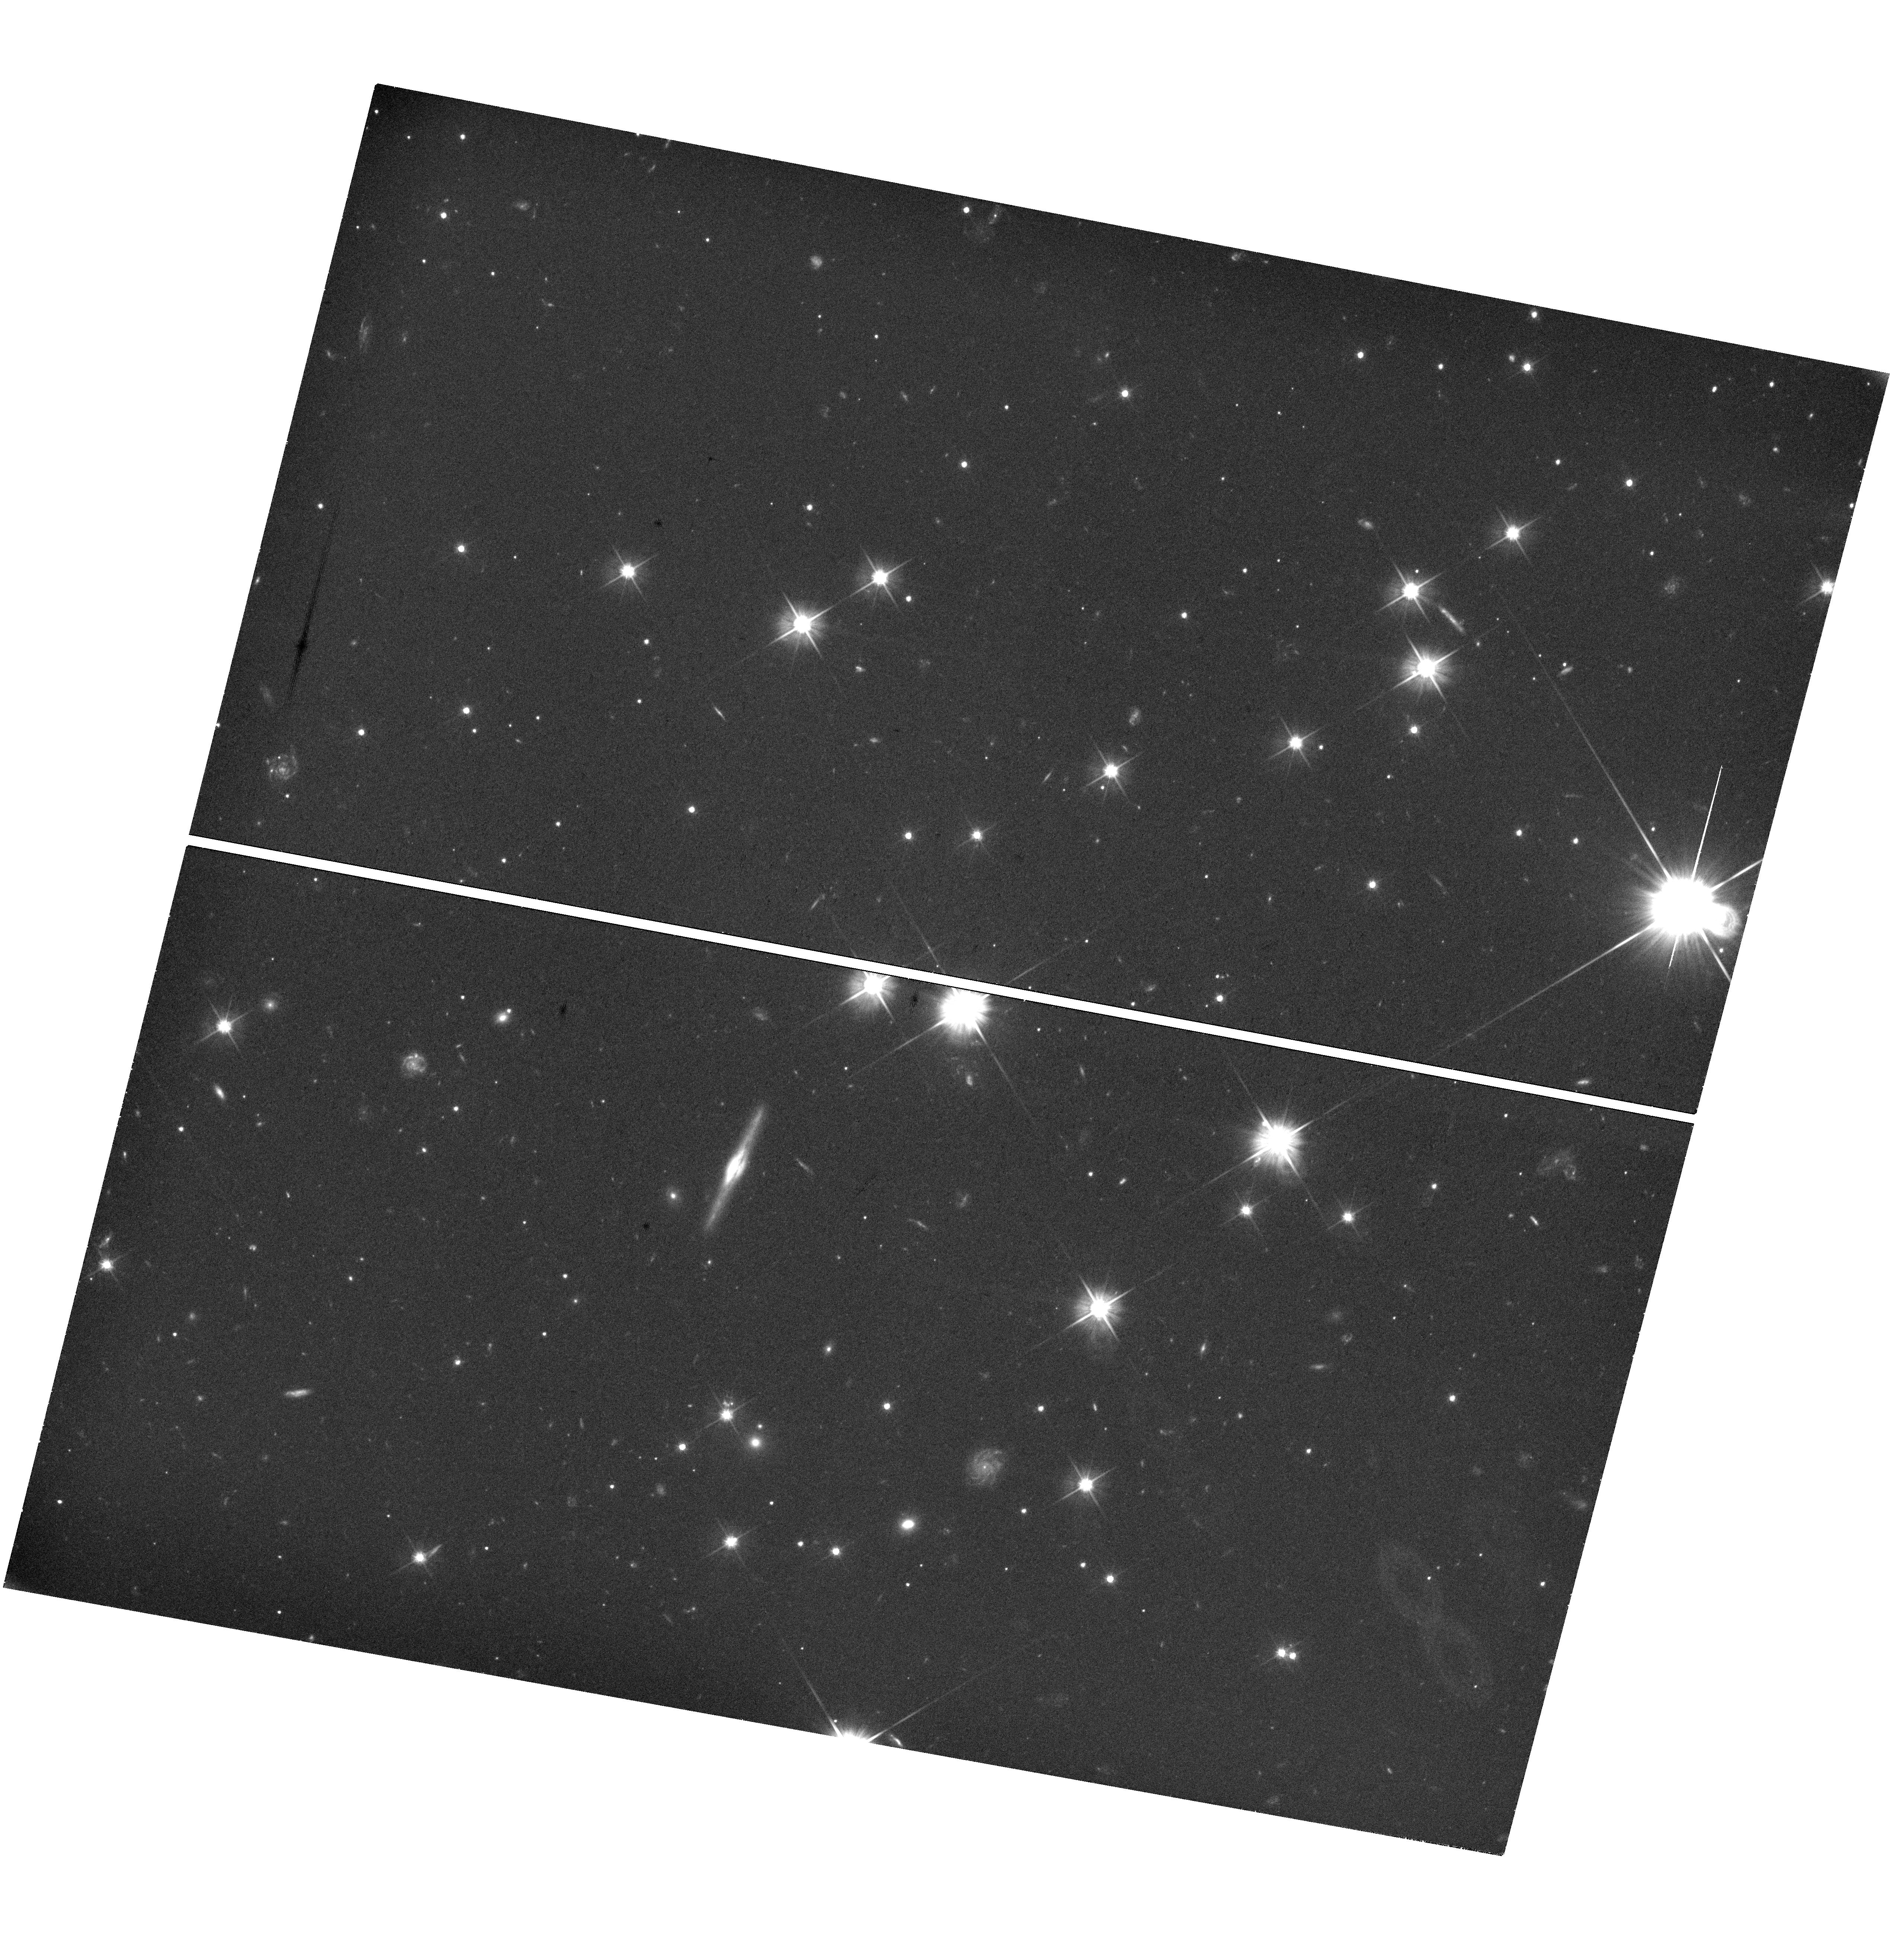
Target: GRB241026A
Instrument: WFC3/UVIS
Filter: F606W
Exposure: 1.2 h
Observation ID: hst_17472_h9_wfc3_uvis_f606w_if93h9

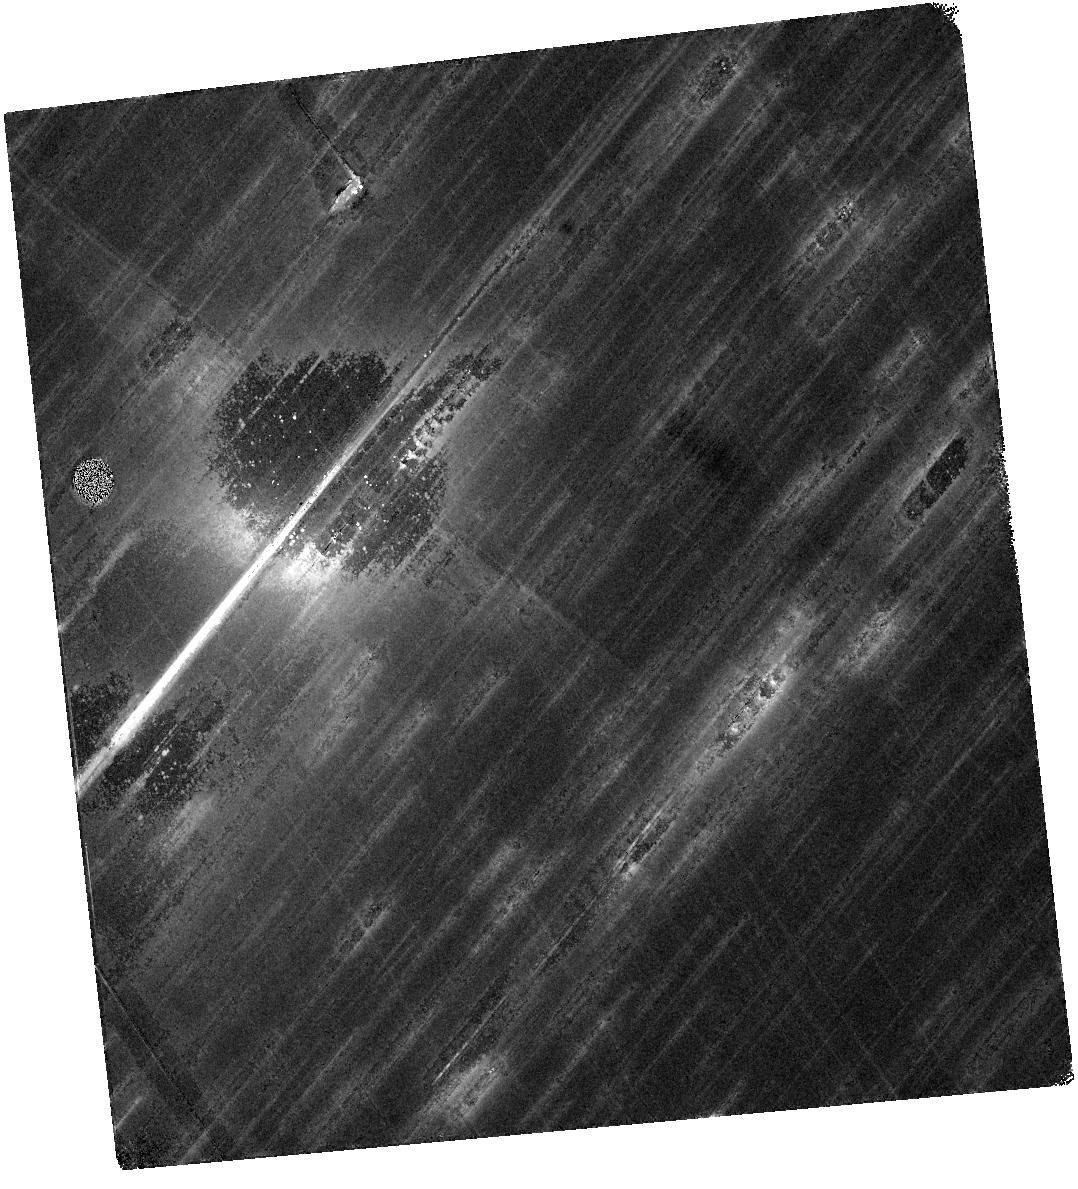
Target: GRB230818A
Instrument: WFC3/IR
Filter: F140W
Exposure: 37 min
Observation ID: hst_17472_m3_wfc3_ir_f140w_if93m3

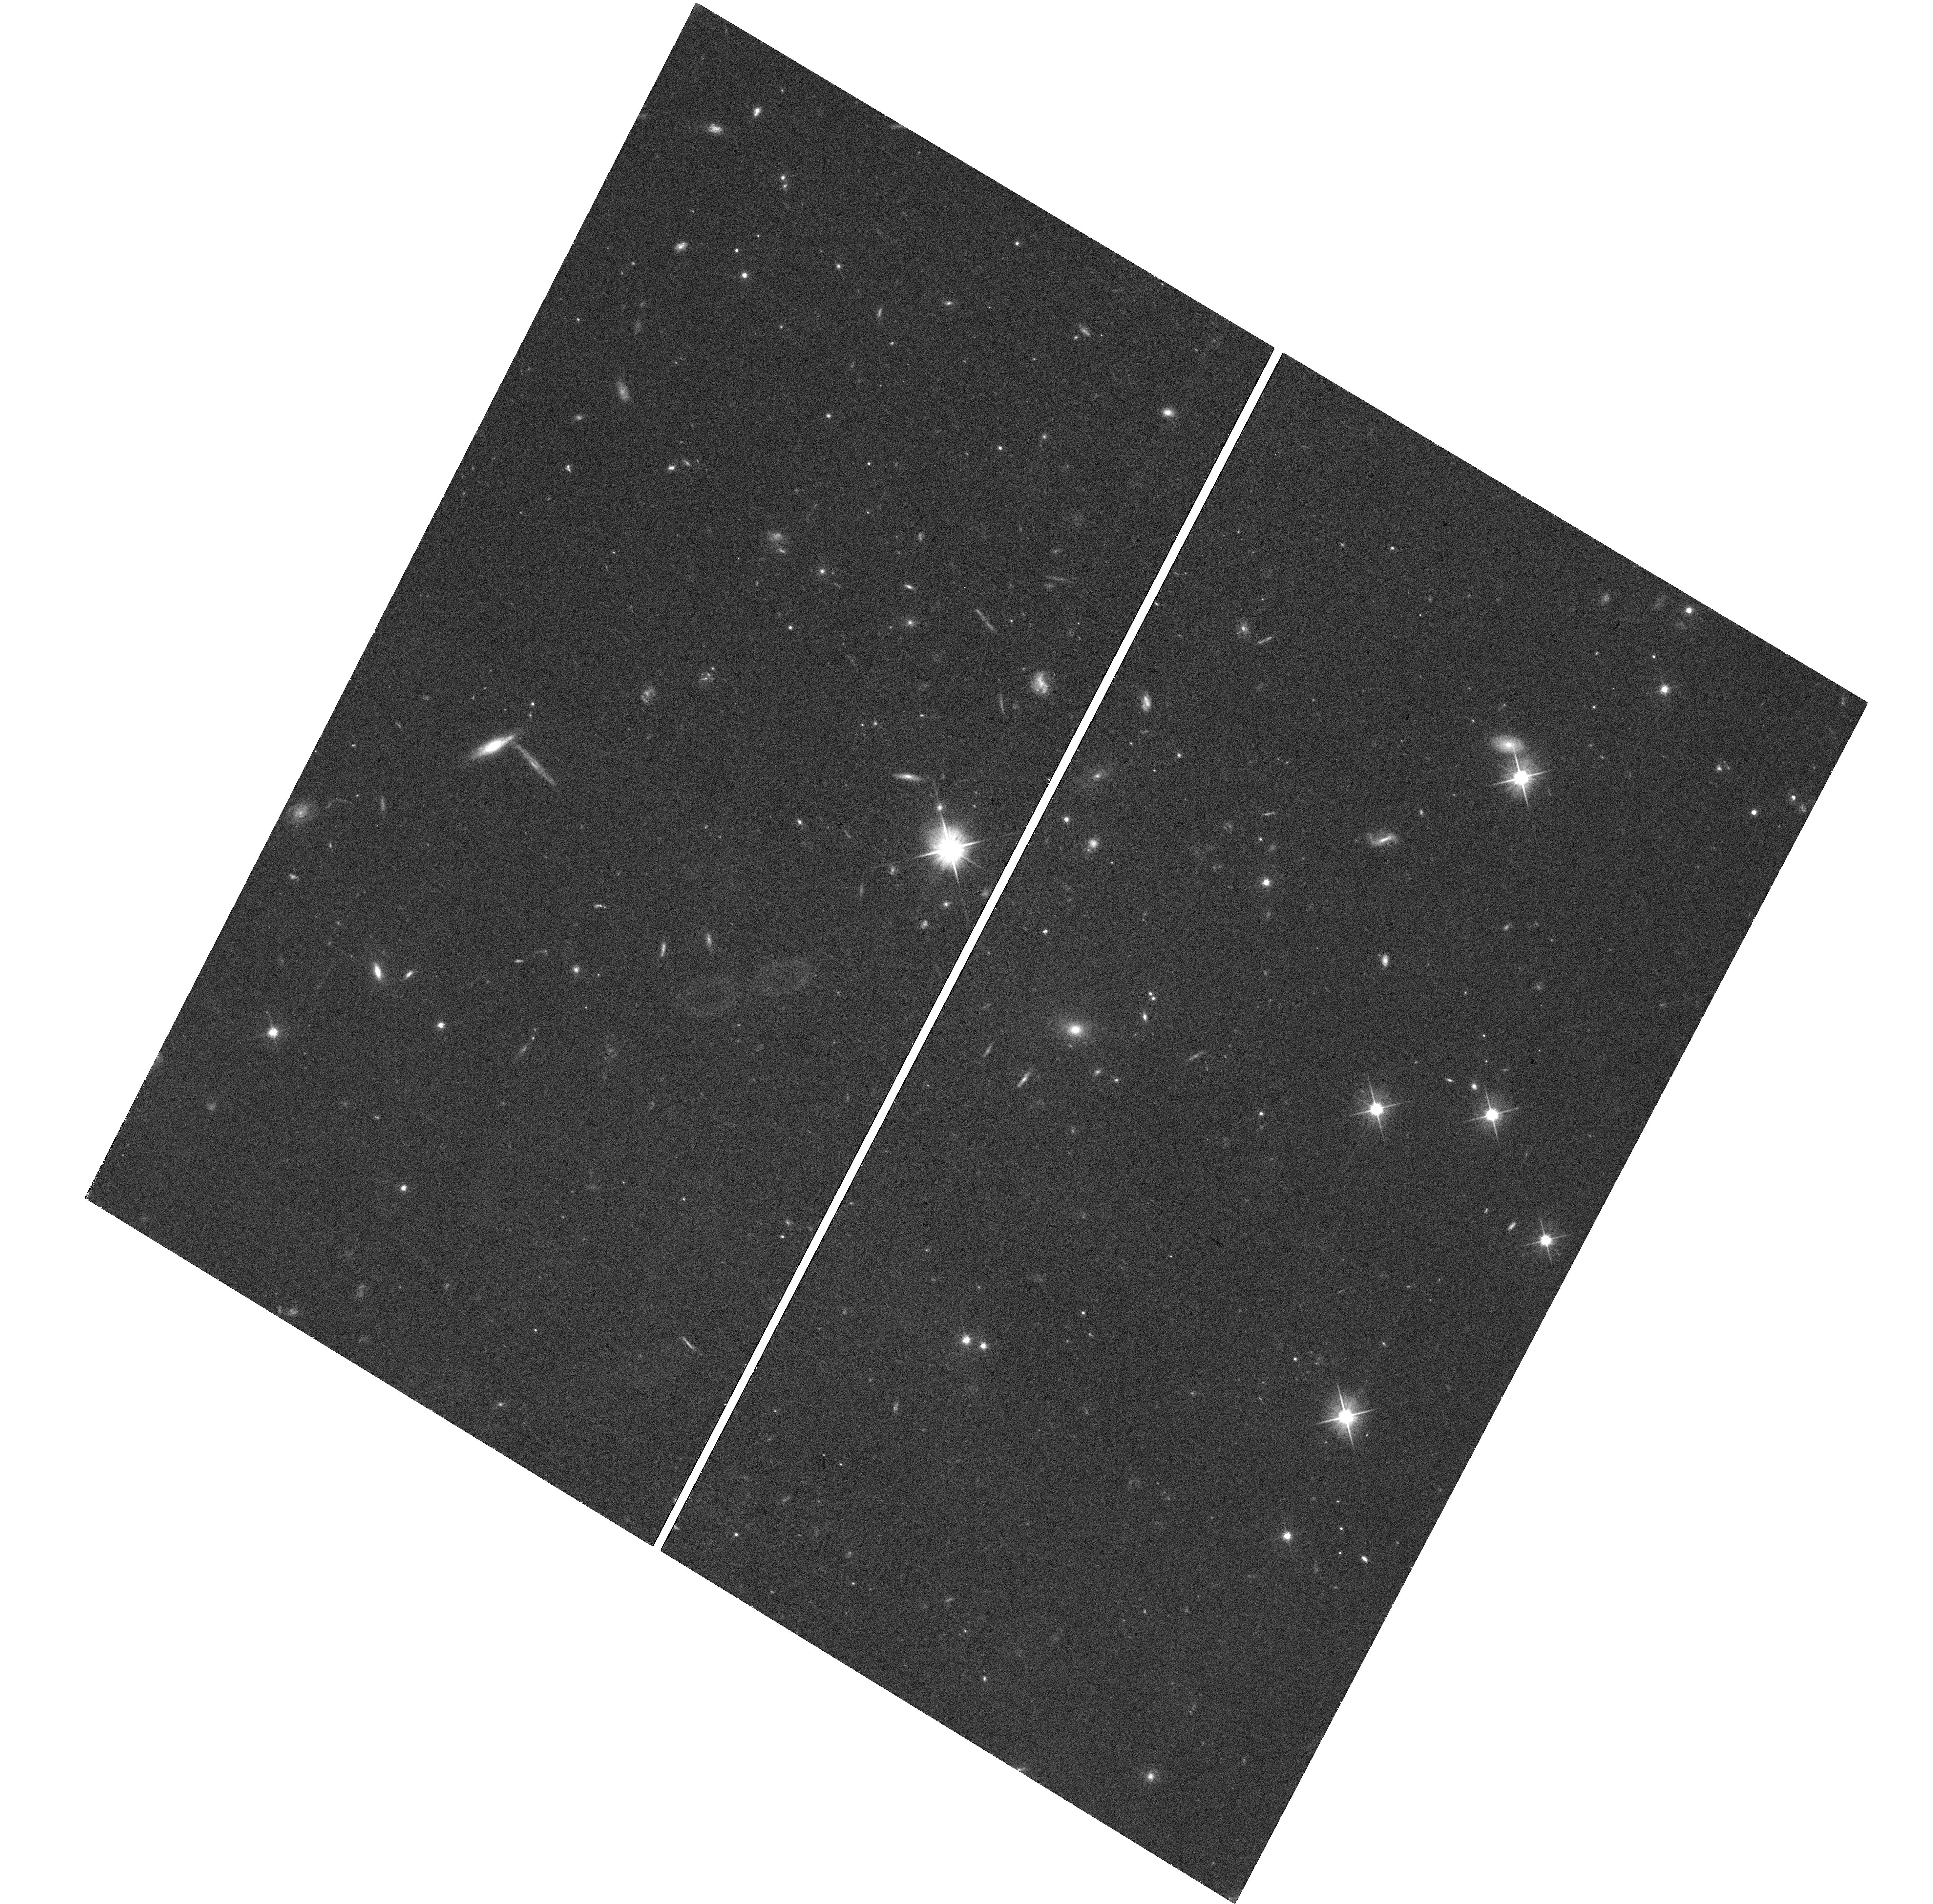
Target: GRB240801A
Instrument: WFC3/UVIS
Filter: F606W
Exposure: 36 min
Observation ID: hst_17472_l2_wfc3_uvis_f606w_if93l2

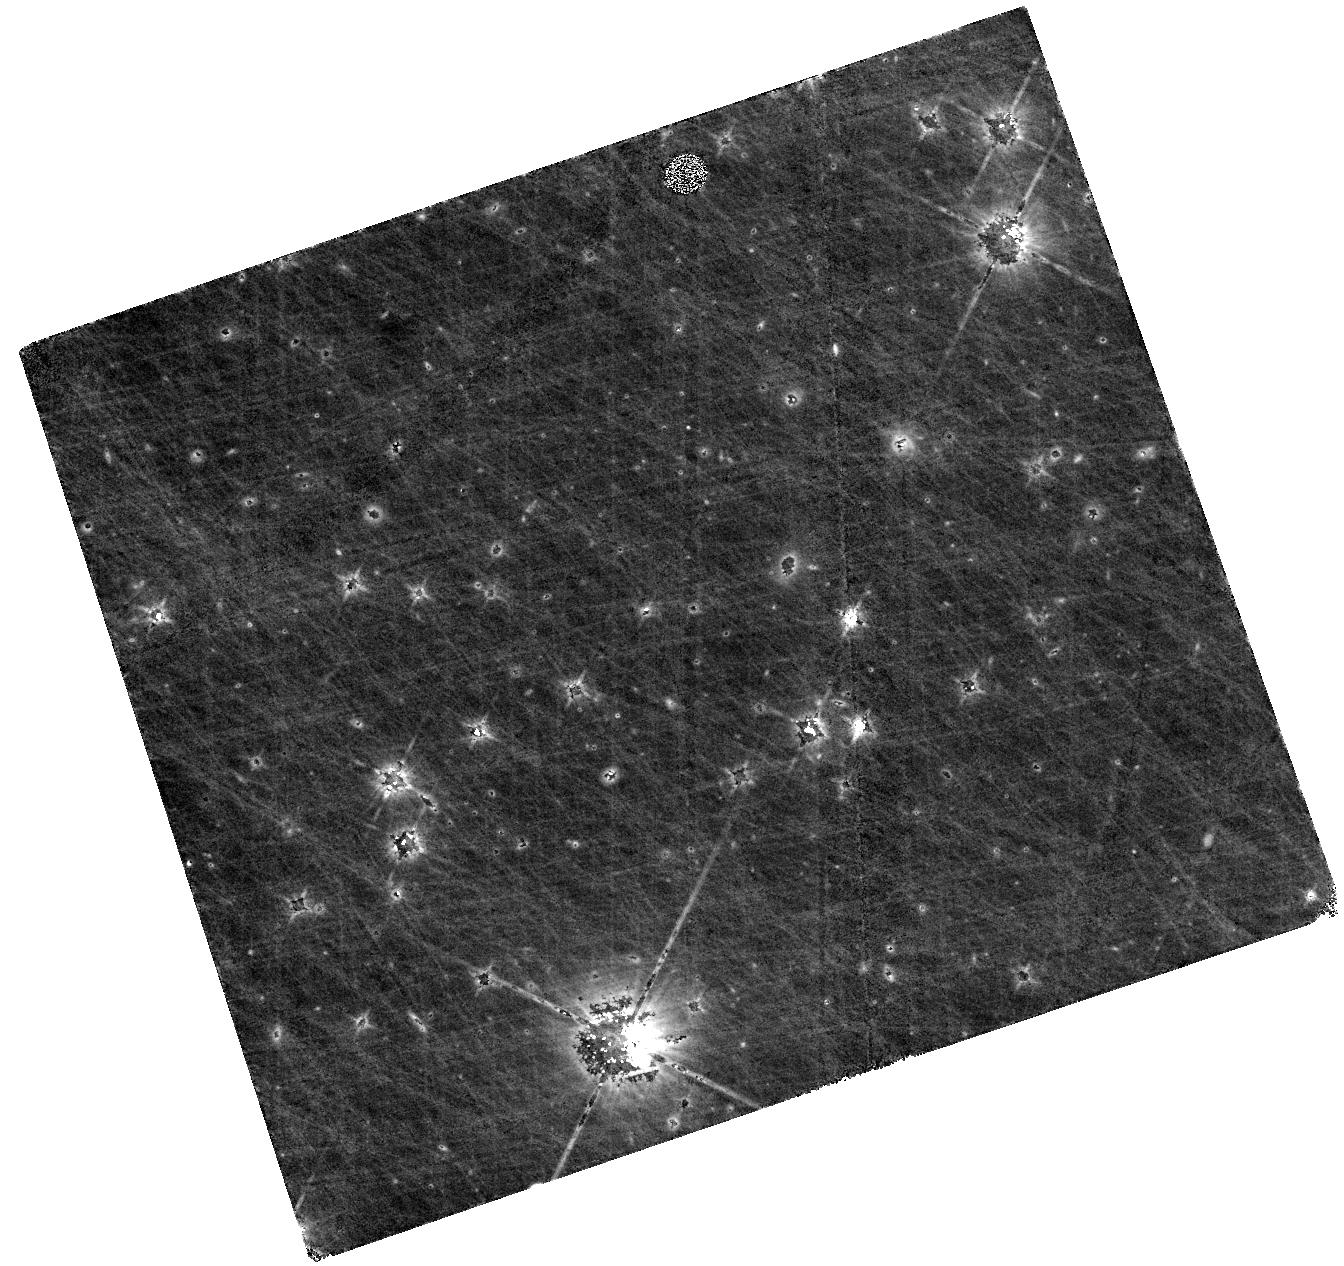
Target: GRB241026A
Instrument: WFC3/IR
Filter: F160W
Exposure: 1.1 h
Observation ID: hst_17472_h5_wfc3_ir_f160w_if93h5

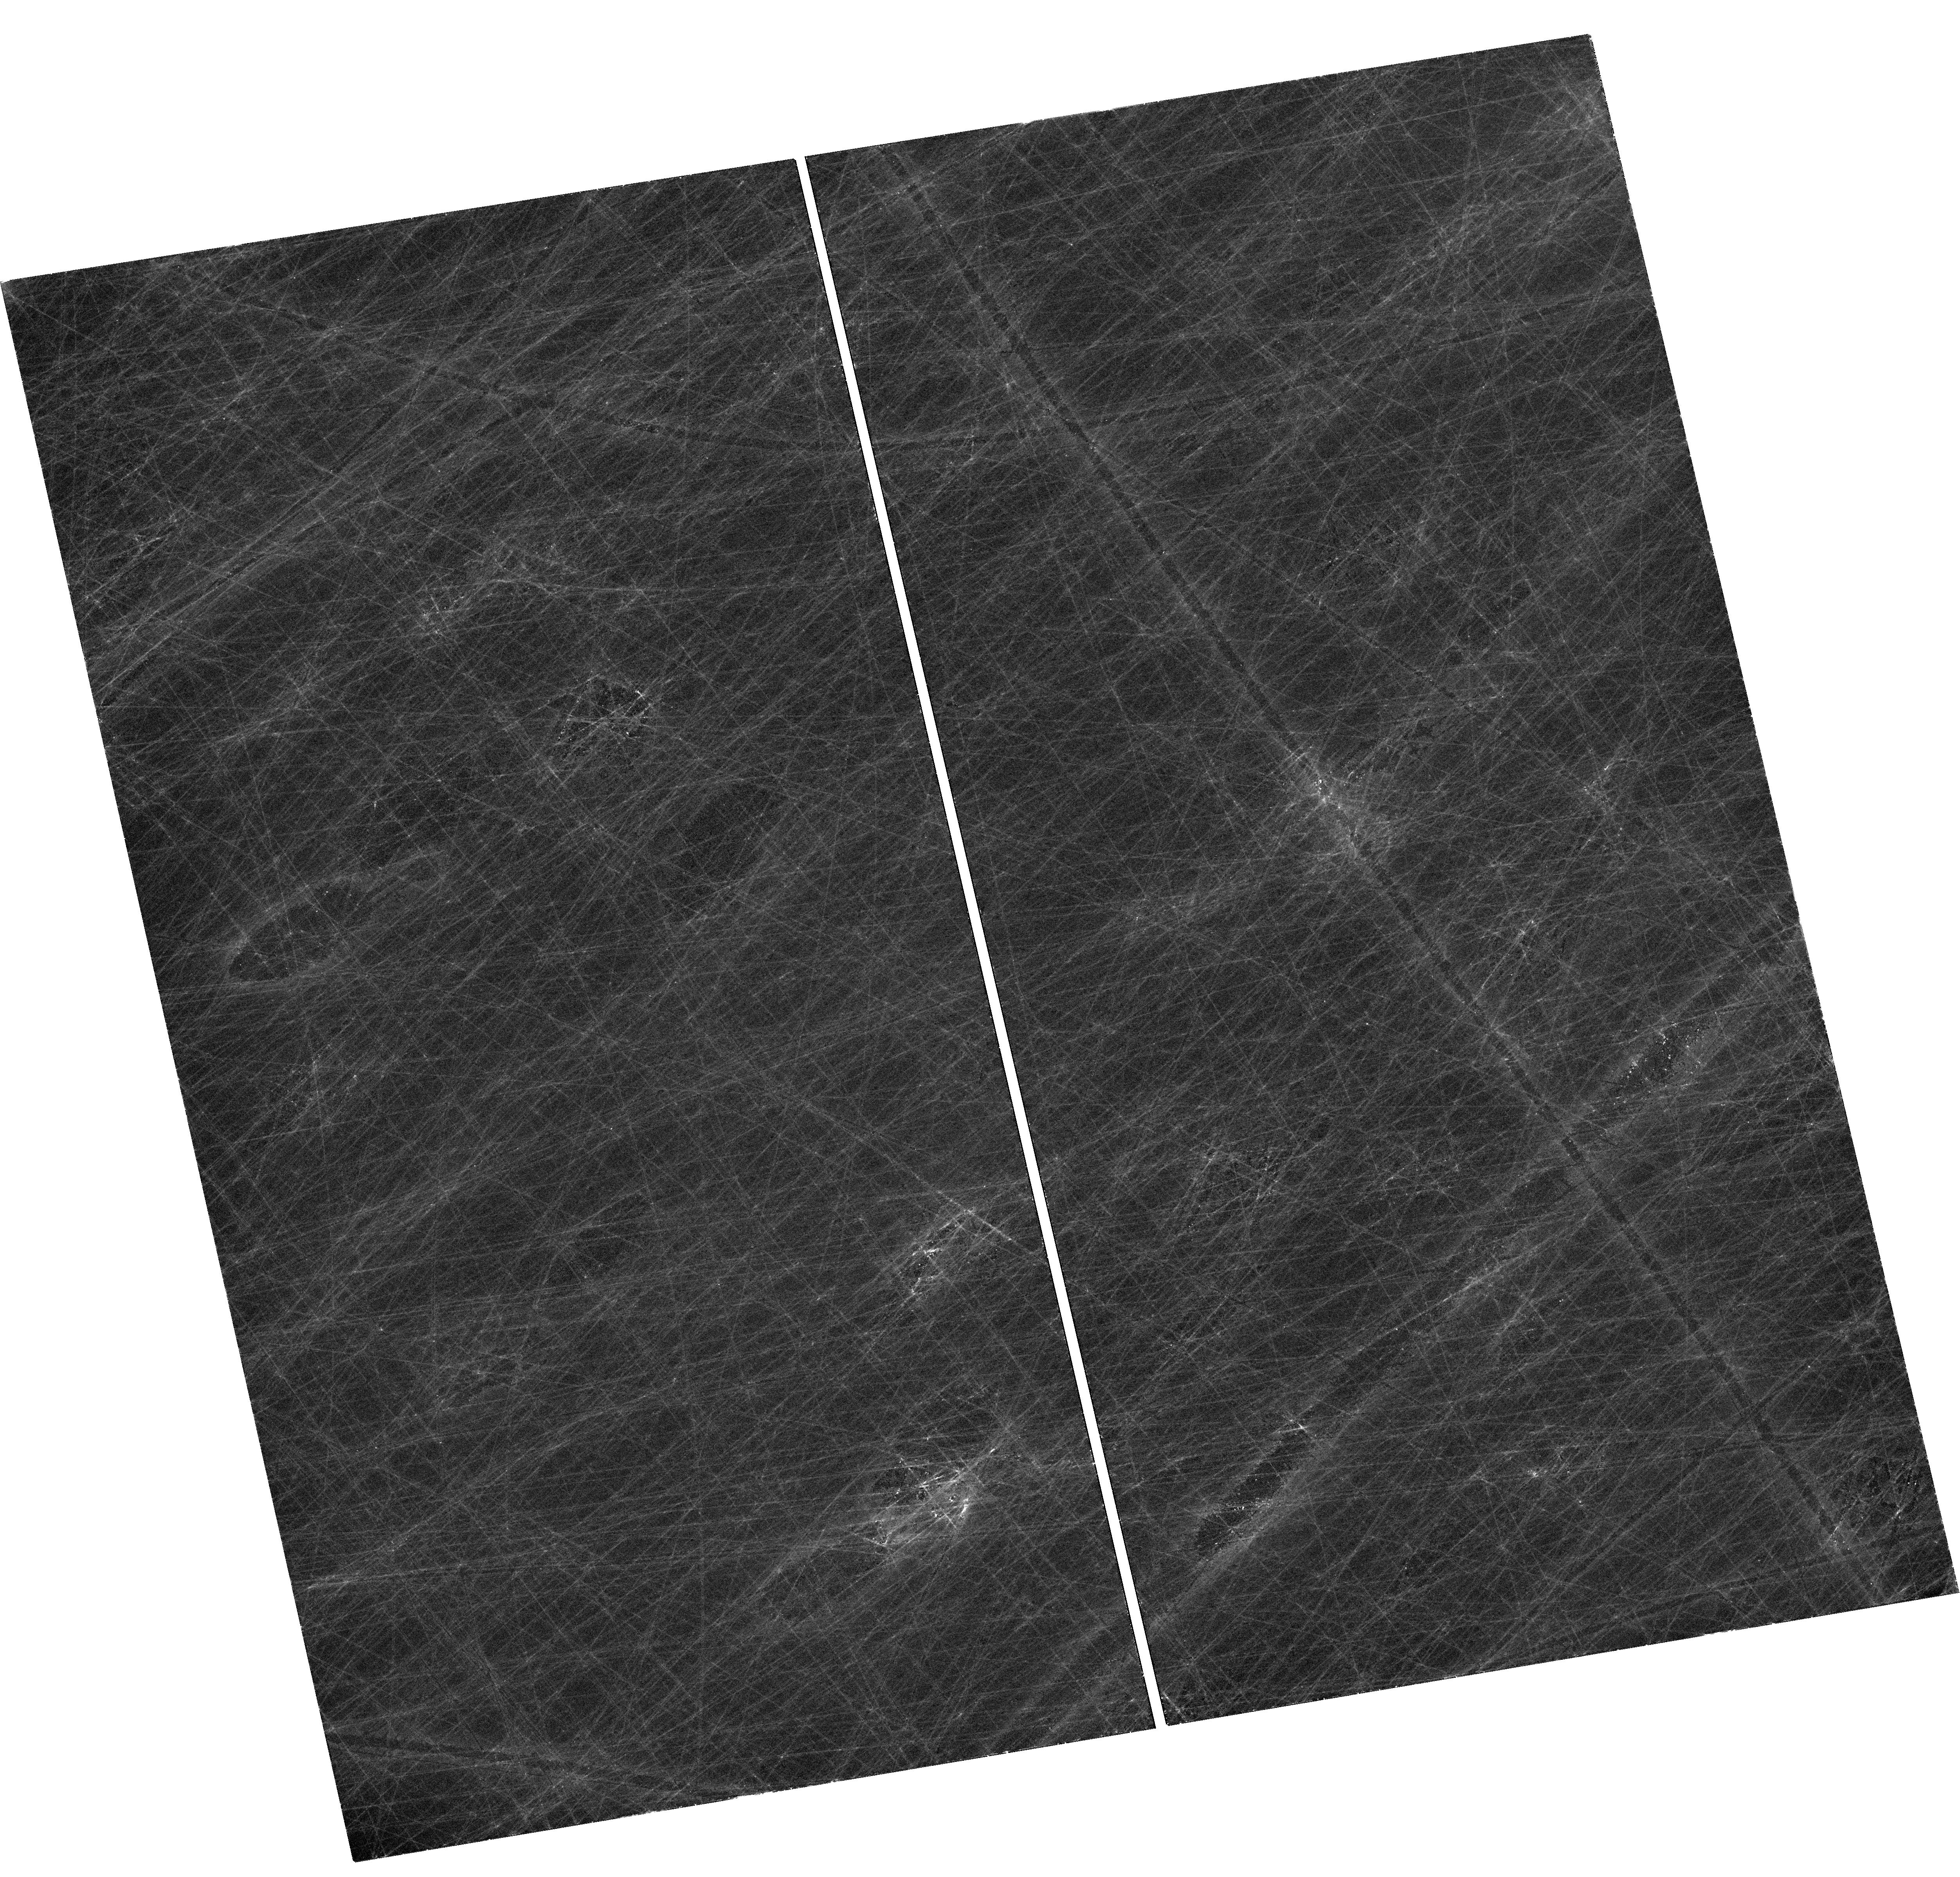
Target: GRB241026A
Instrument: WFC3/UVIS
Filter: F606W
Exposure: 1.2 h
Observation ID: hst_17472_h2_wfc3_uvis_f606w_if93h2

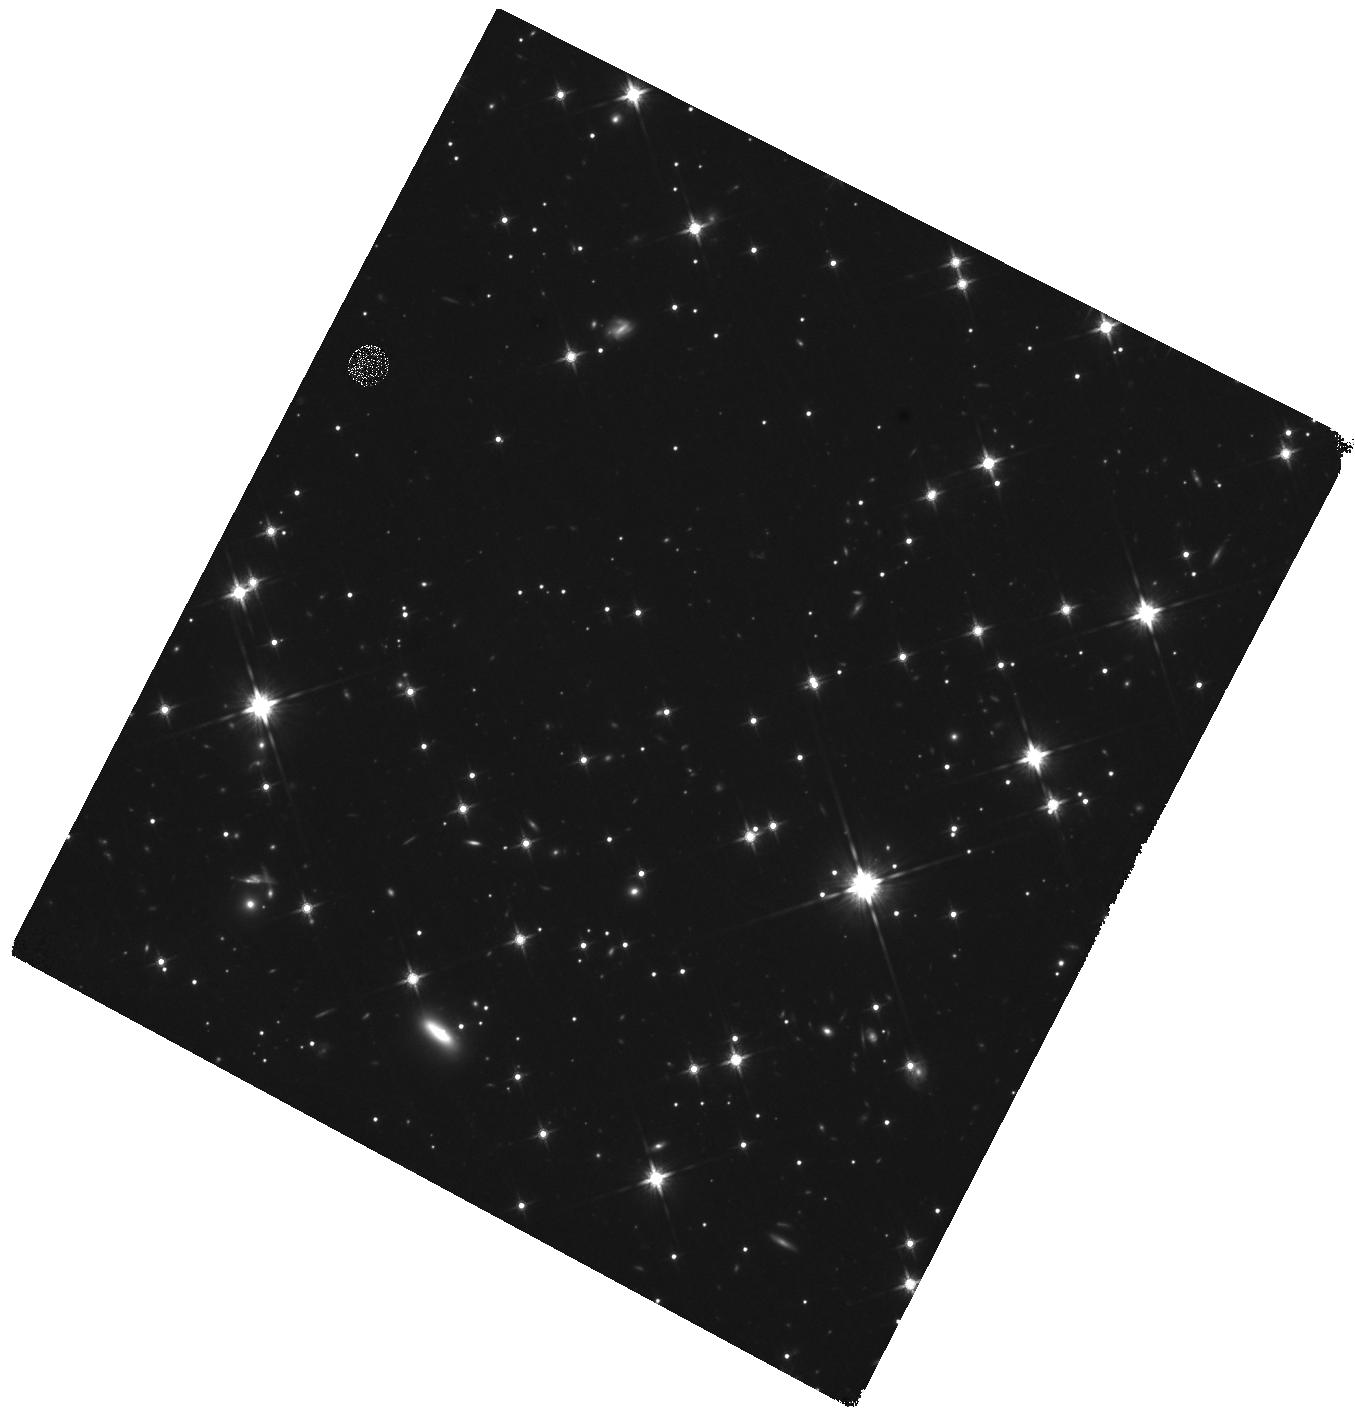
Target: GRB230818A
Instrument: WFC3/IR
Filter: F140W
Exposure: 1.1 h
Observation ID: hst_17472_a1_wfc3_ir_f140w_if93a1

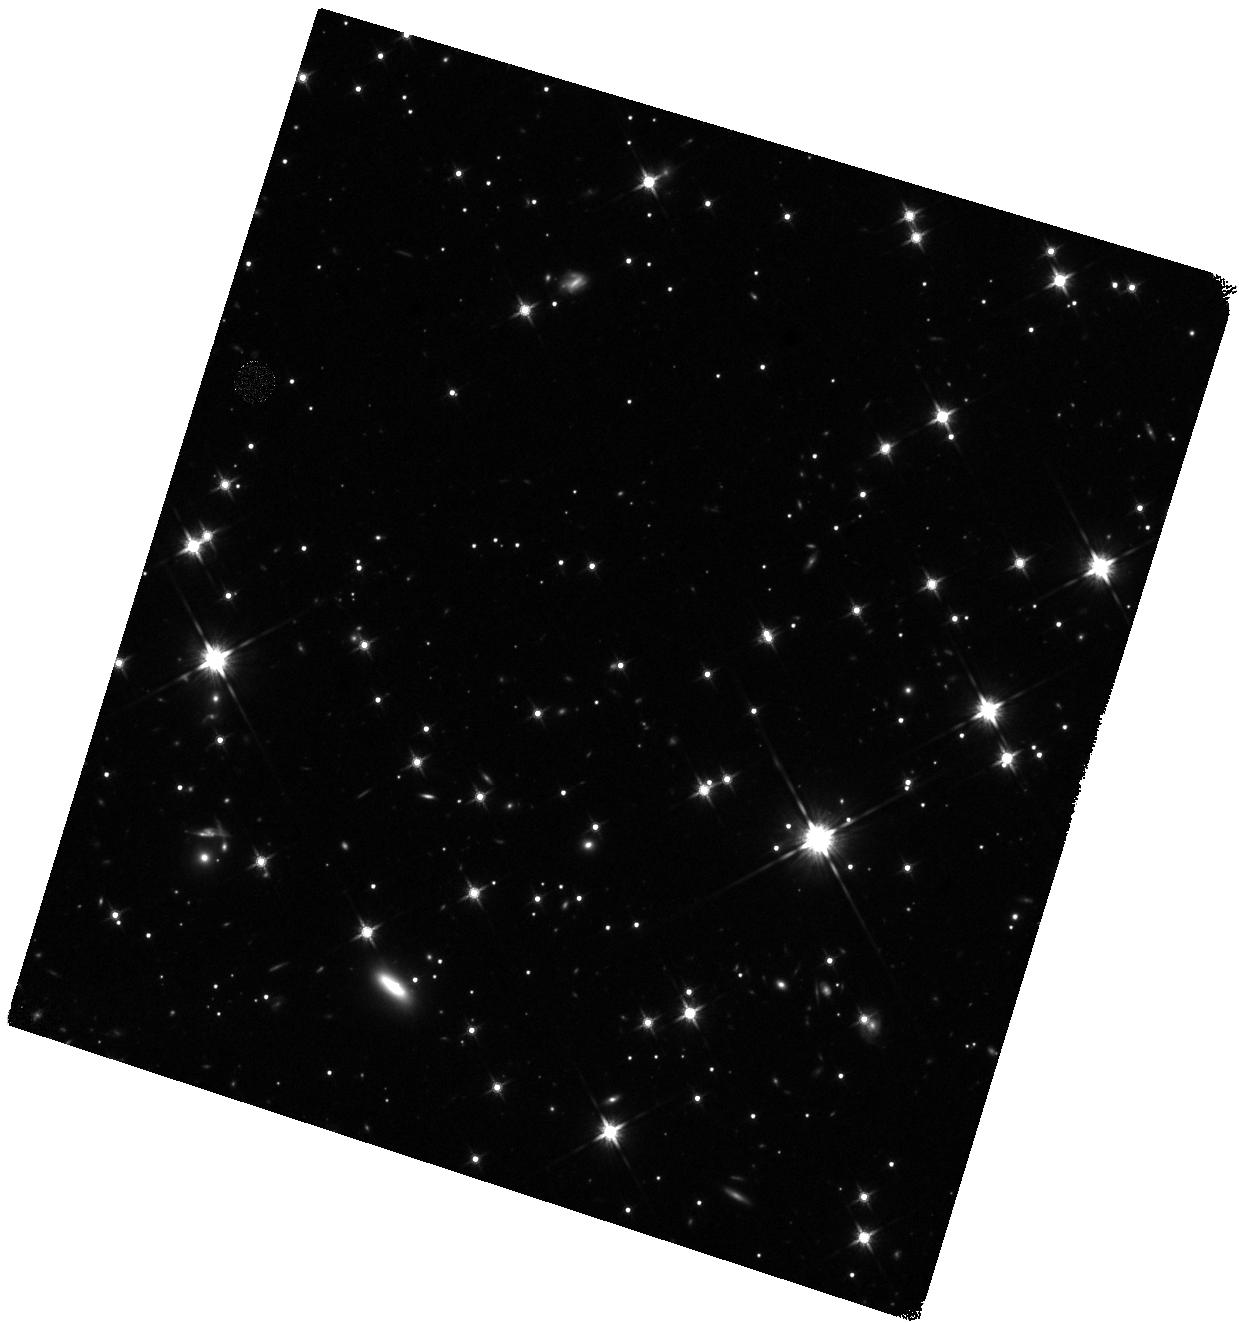
Target: GRB230818A
Instrument: WFC3/IR
Filter: F140W
Exposure: 37 min
Observation ID: hst_17472_m5_wfc3_ir_f140w_if93m5

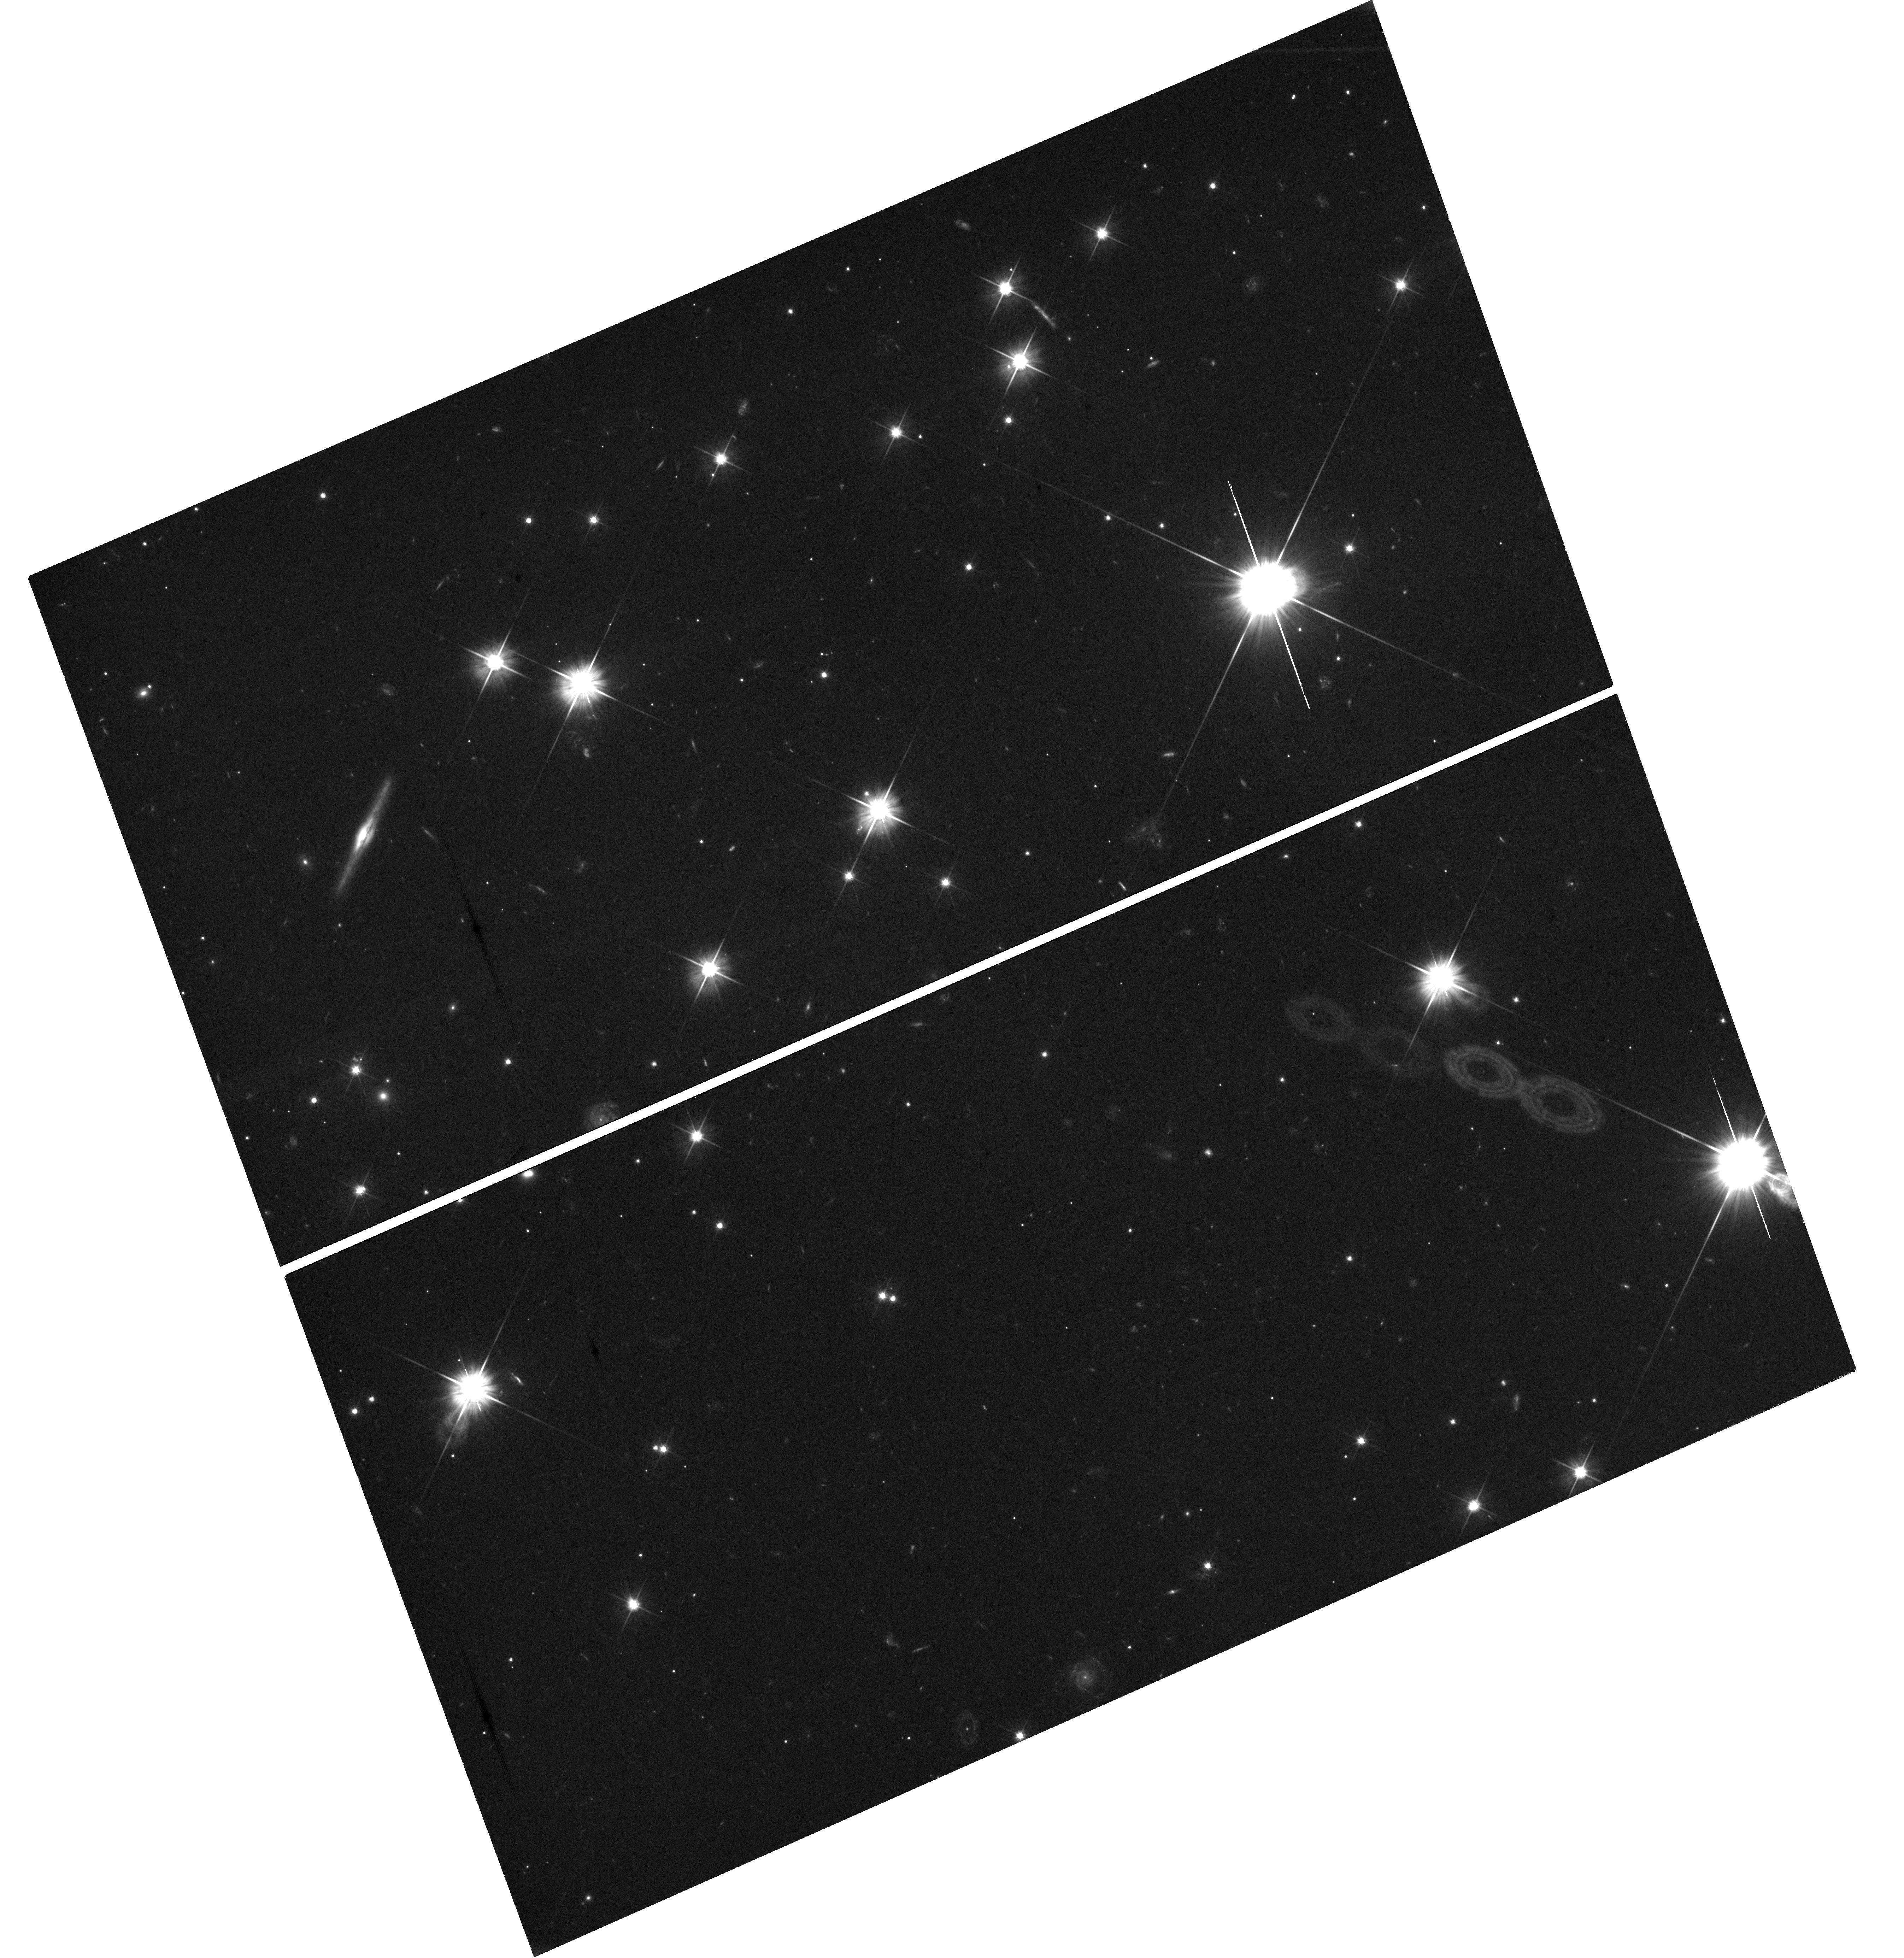
Target: GRB241026A
Instrument: WFC3/UVIS
Filter: F606W
Exposure: 1.2 h
Observation ID: hst_17472_h6_wfc3_uvis_f606w_if93h6

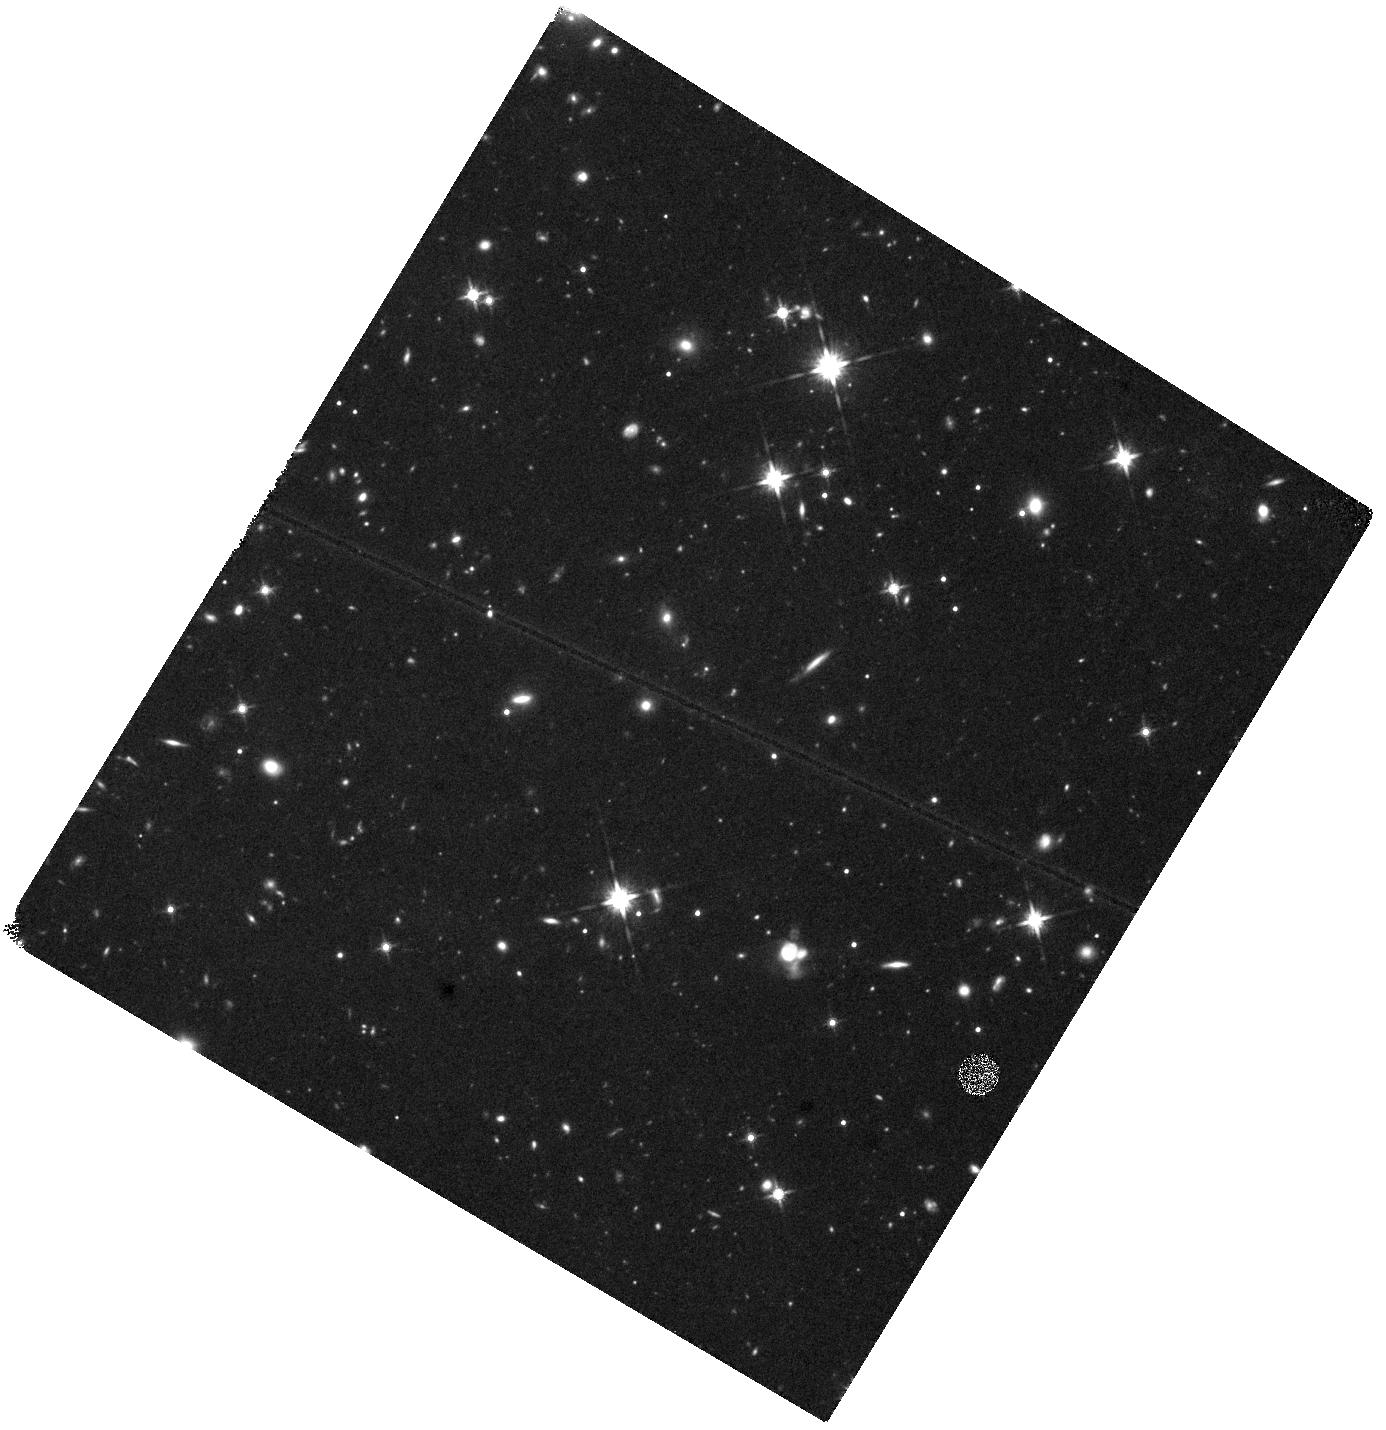
Target: GRB240801A
Instrument: WFC3/IR
Filter: F140W
Exposure: 37 min
Observation ID: hst_17472_l1_wfc3_ir_f140w_if93l1

Gamma-ray burst supernovae across cosmic time (PI: Levan, Andrew James)

Long-duration gamma-ray bursts (GRBs) are the most luminous stellar explosions in nature and are associated with the collapse of massive stars. GRBs are bright enough to see at great distances, with a median redshift of z>2 and some GRBs seen out to z>8, perhaps even z>9. Therefore, they pinpoint the locations of supernovae at distances where we have never directly observed them. Here we propose to measure the evolution of three GRB supernovae at 1.5 < z < 3 for the first time. These observations give us the ability to test if supernovae (in particular GRB-SNe) change with redshift. Differences in metallicity and stellar winds are quite likely to alter the evolution of massive stars with redshift. This is especially true if rare pathways only accessible at low metallicities, such as chemically homogeneous evolution, begin to dominate the lives of GRB progenitors. Since supernovae are a vital feedback mechanism to the interstellar and intergalactic medium via elements ejection and winds, a change in the properties of supernovae could have significant implications not only for the progenitors of GRBs but also for galaxy evolution more generally. Our photometric observations will determine the peak magnitude and decay, while a single JWST spectrum at peak will measure composition and velocities. This will provide a measurement of radioactive nickel production and luminosity. From this, we can begin to ascertain how the properties of GRB progenitors, and by extension massive stars, vary over cosmic time.